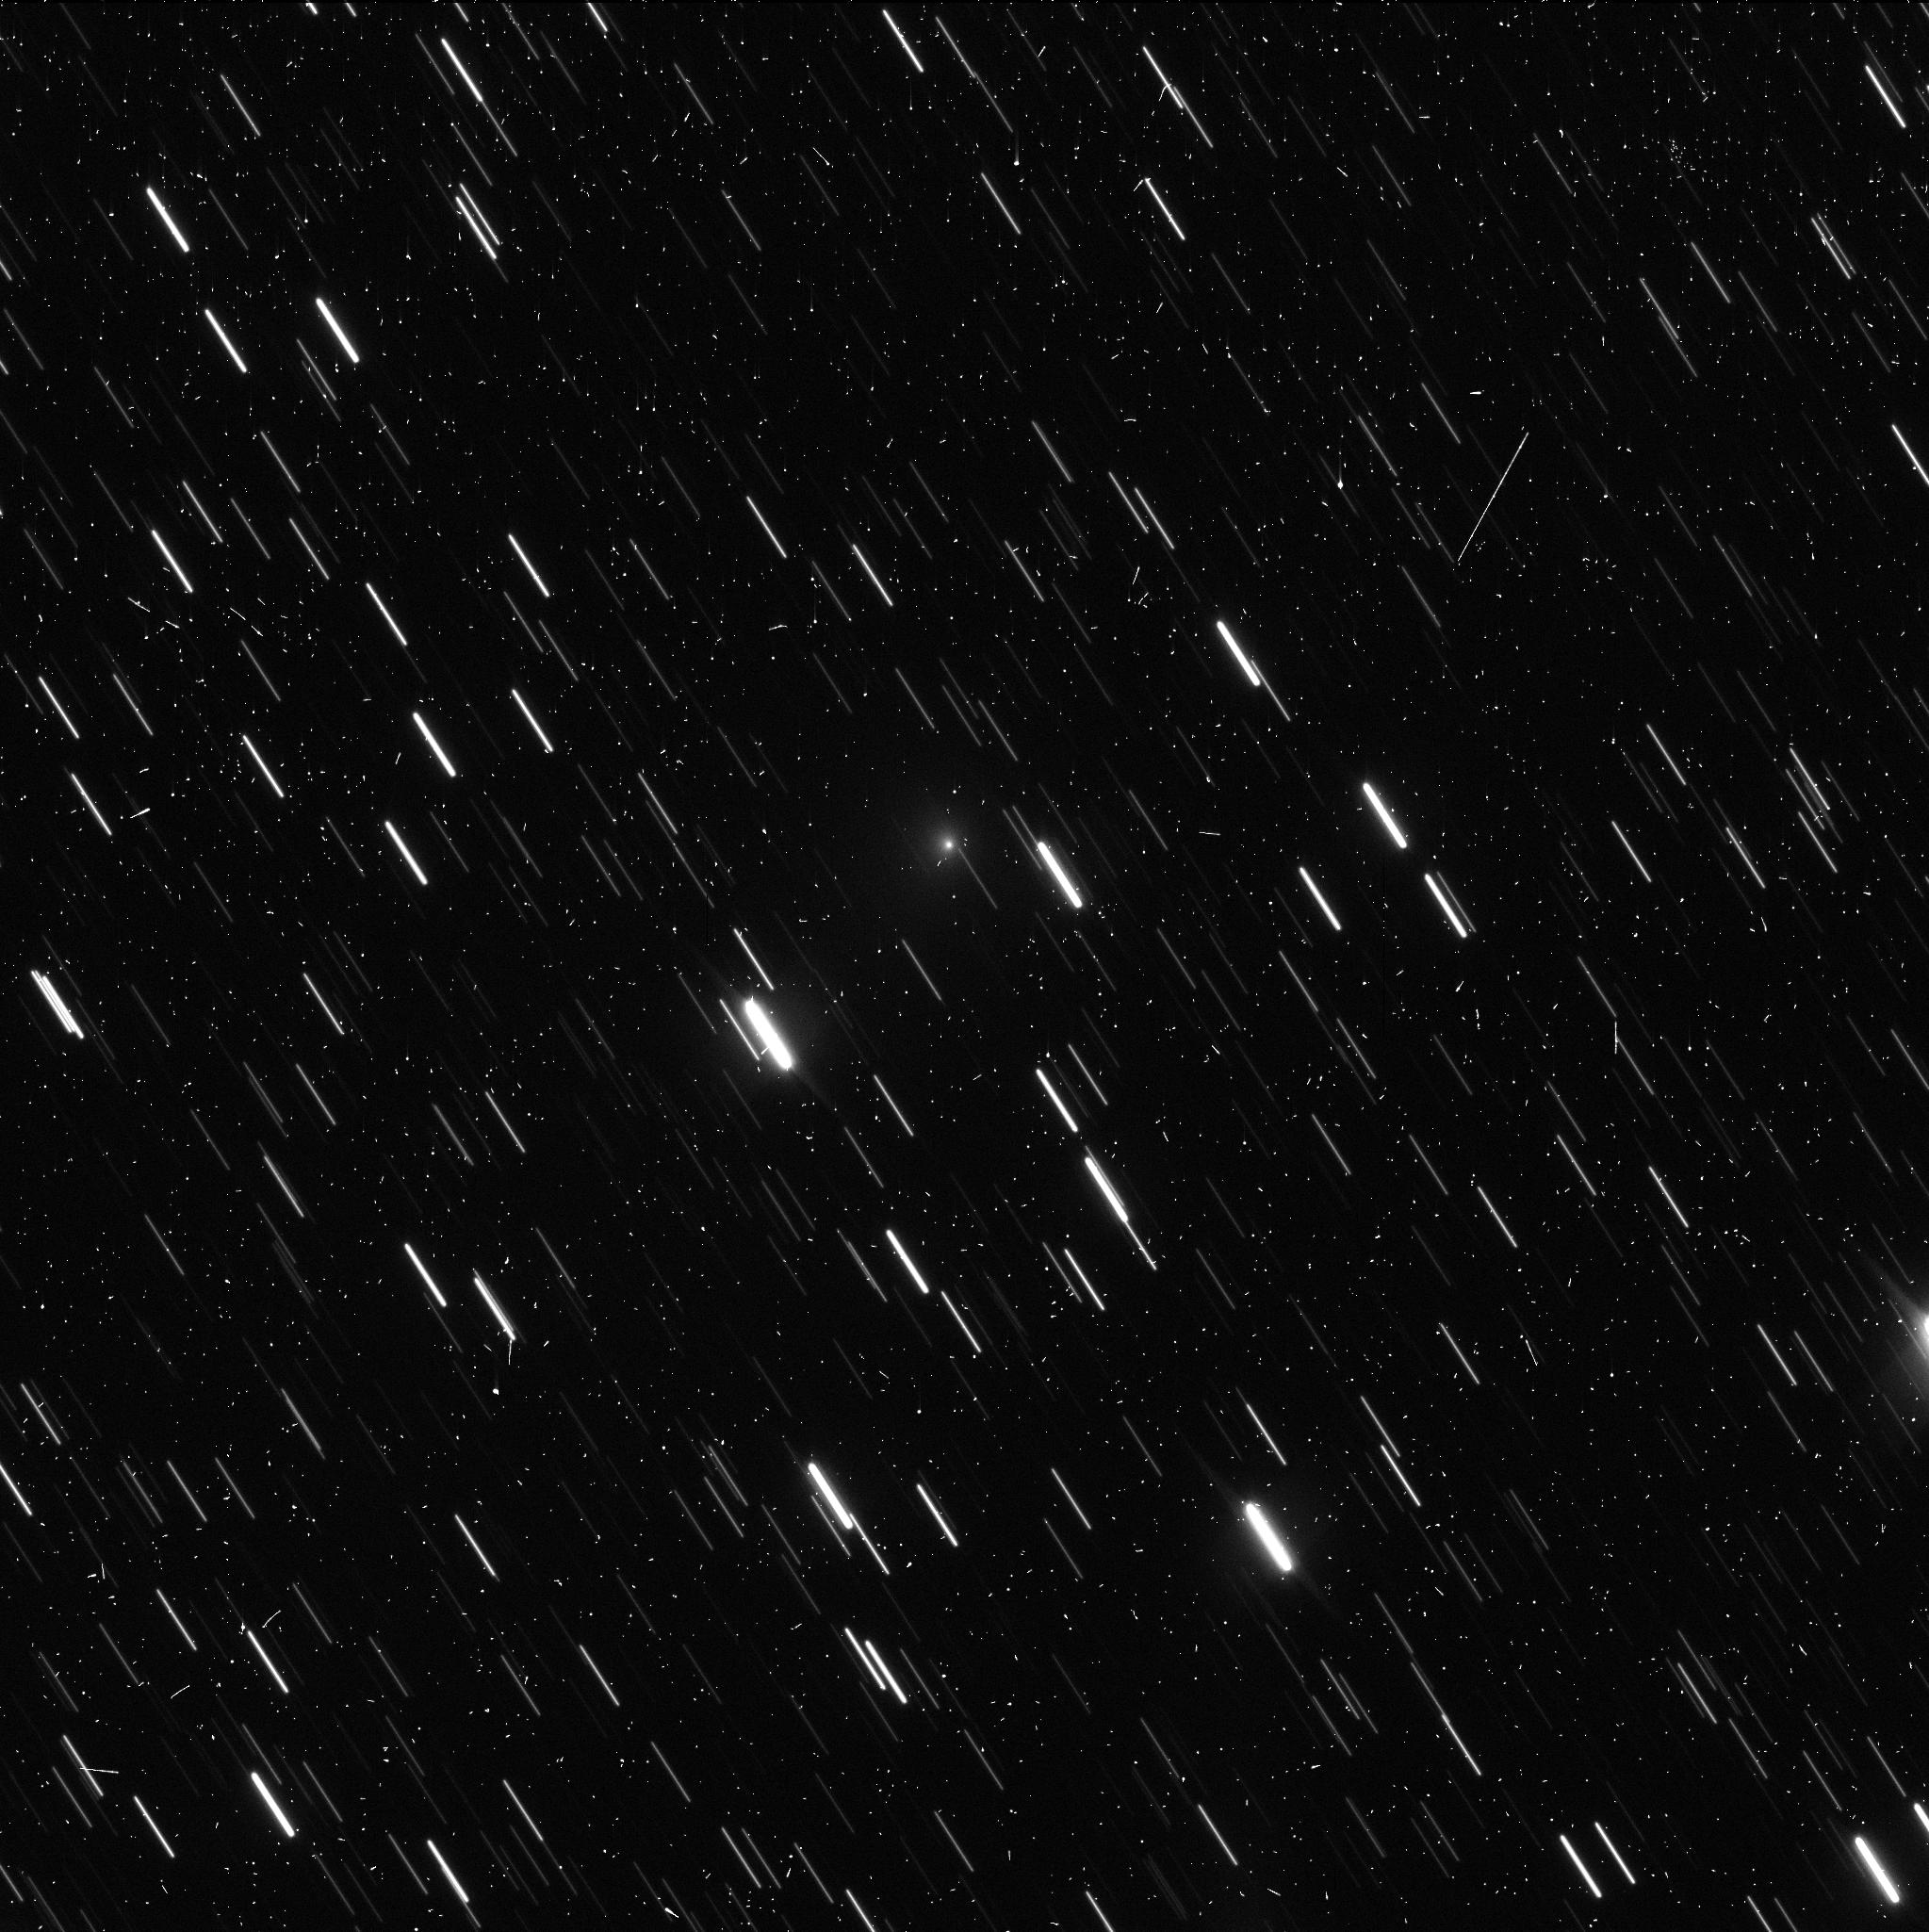
Target: C2019-Q4-V9
Instrument: WFC3/UVIS
Filter: F350LP
Exposure: 4 min
Observation ID: ie7f09bcq

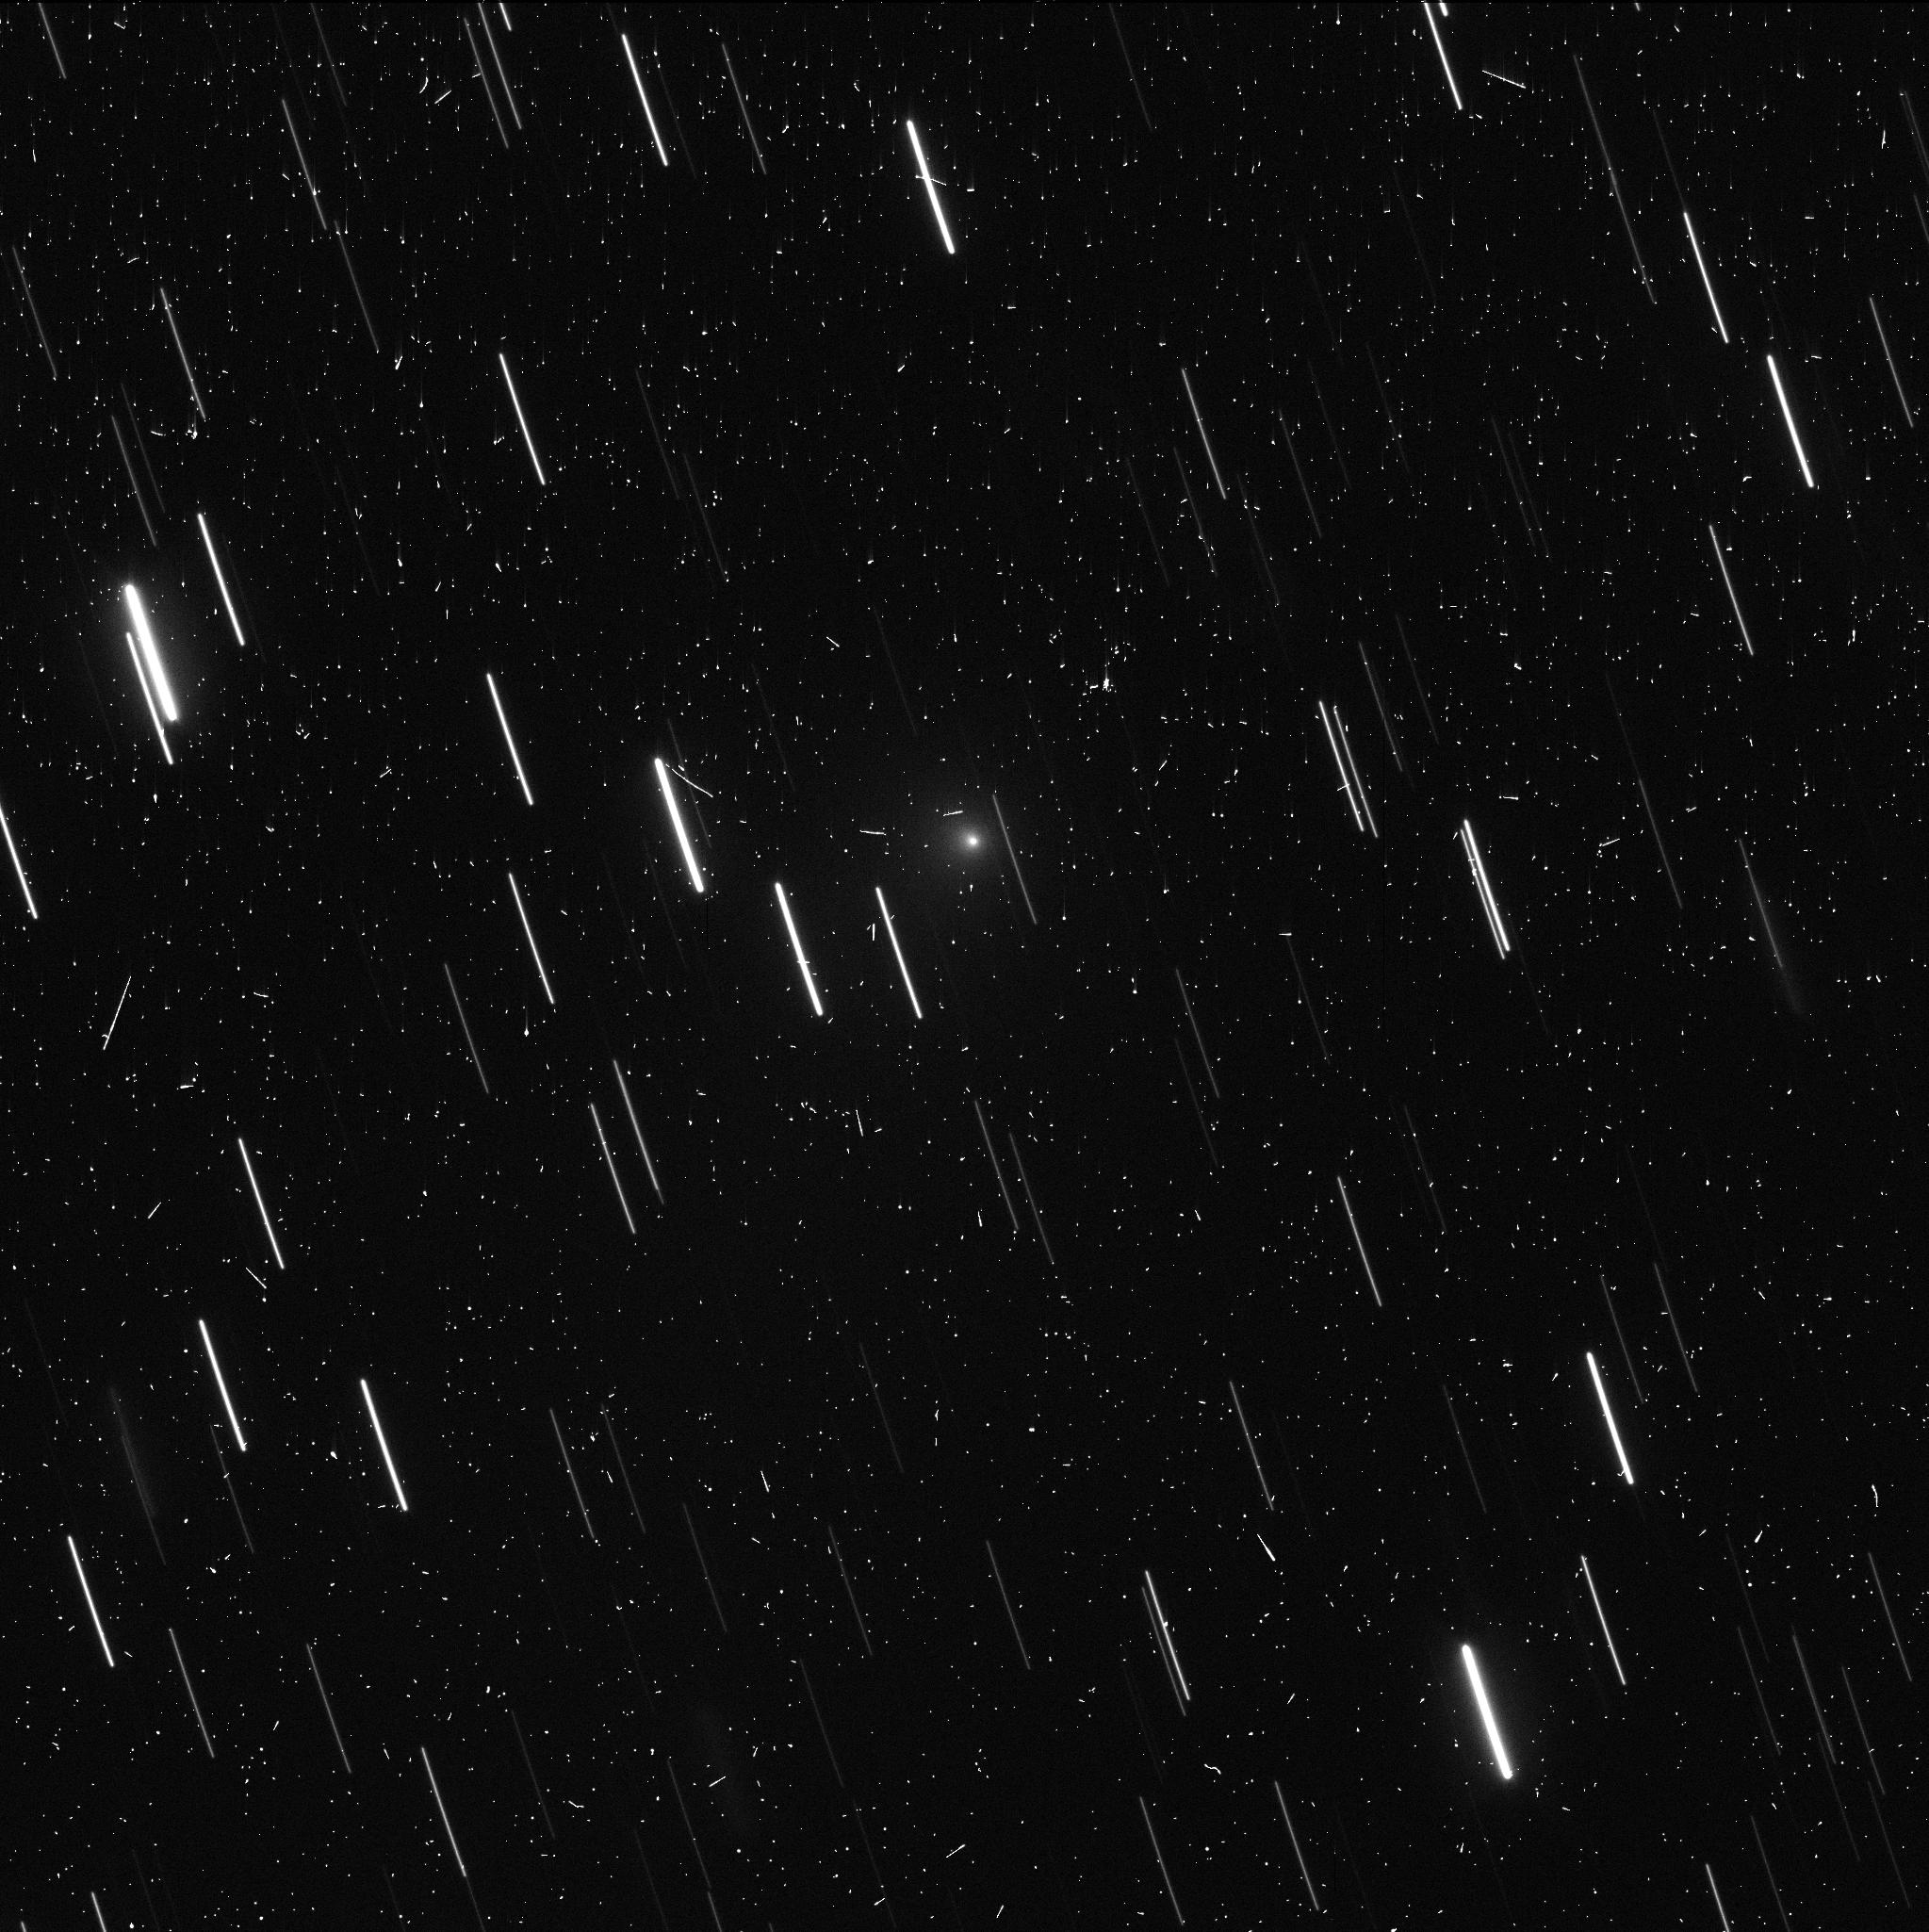
Target: C2019-Q4-V8
Instrument: WFC3/UVIS
Filter: F350LP
Exposure: 4 min
Observation ID: ie7f08o1q

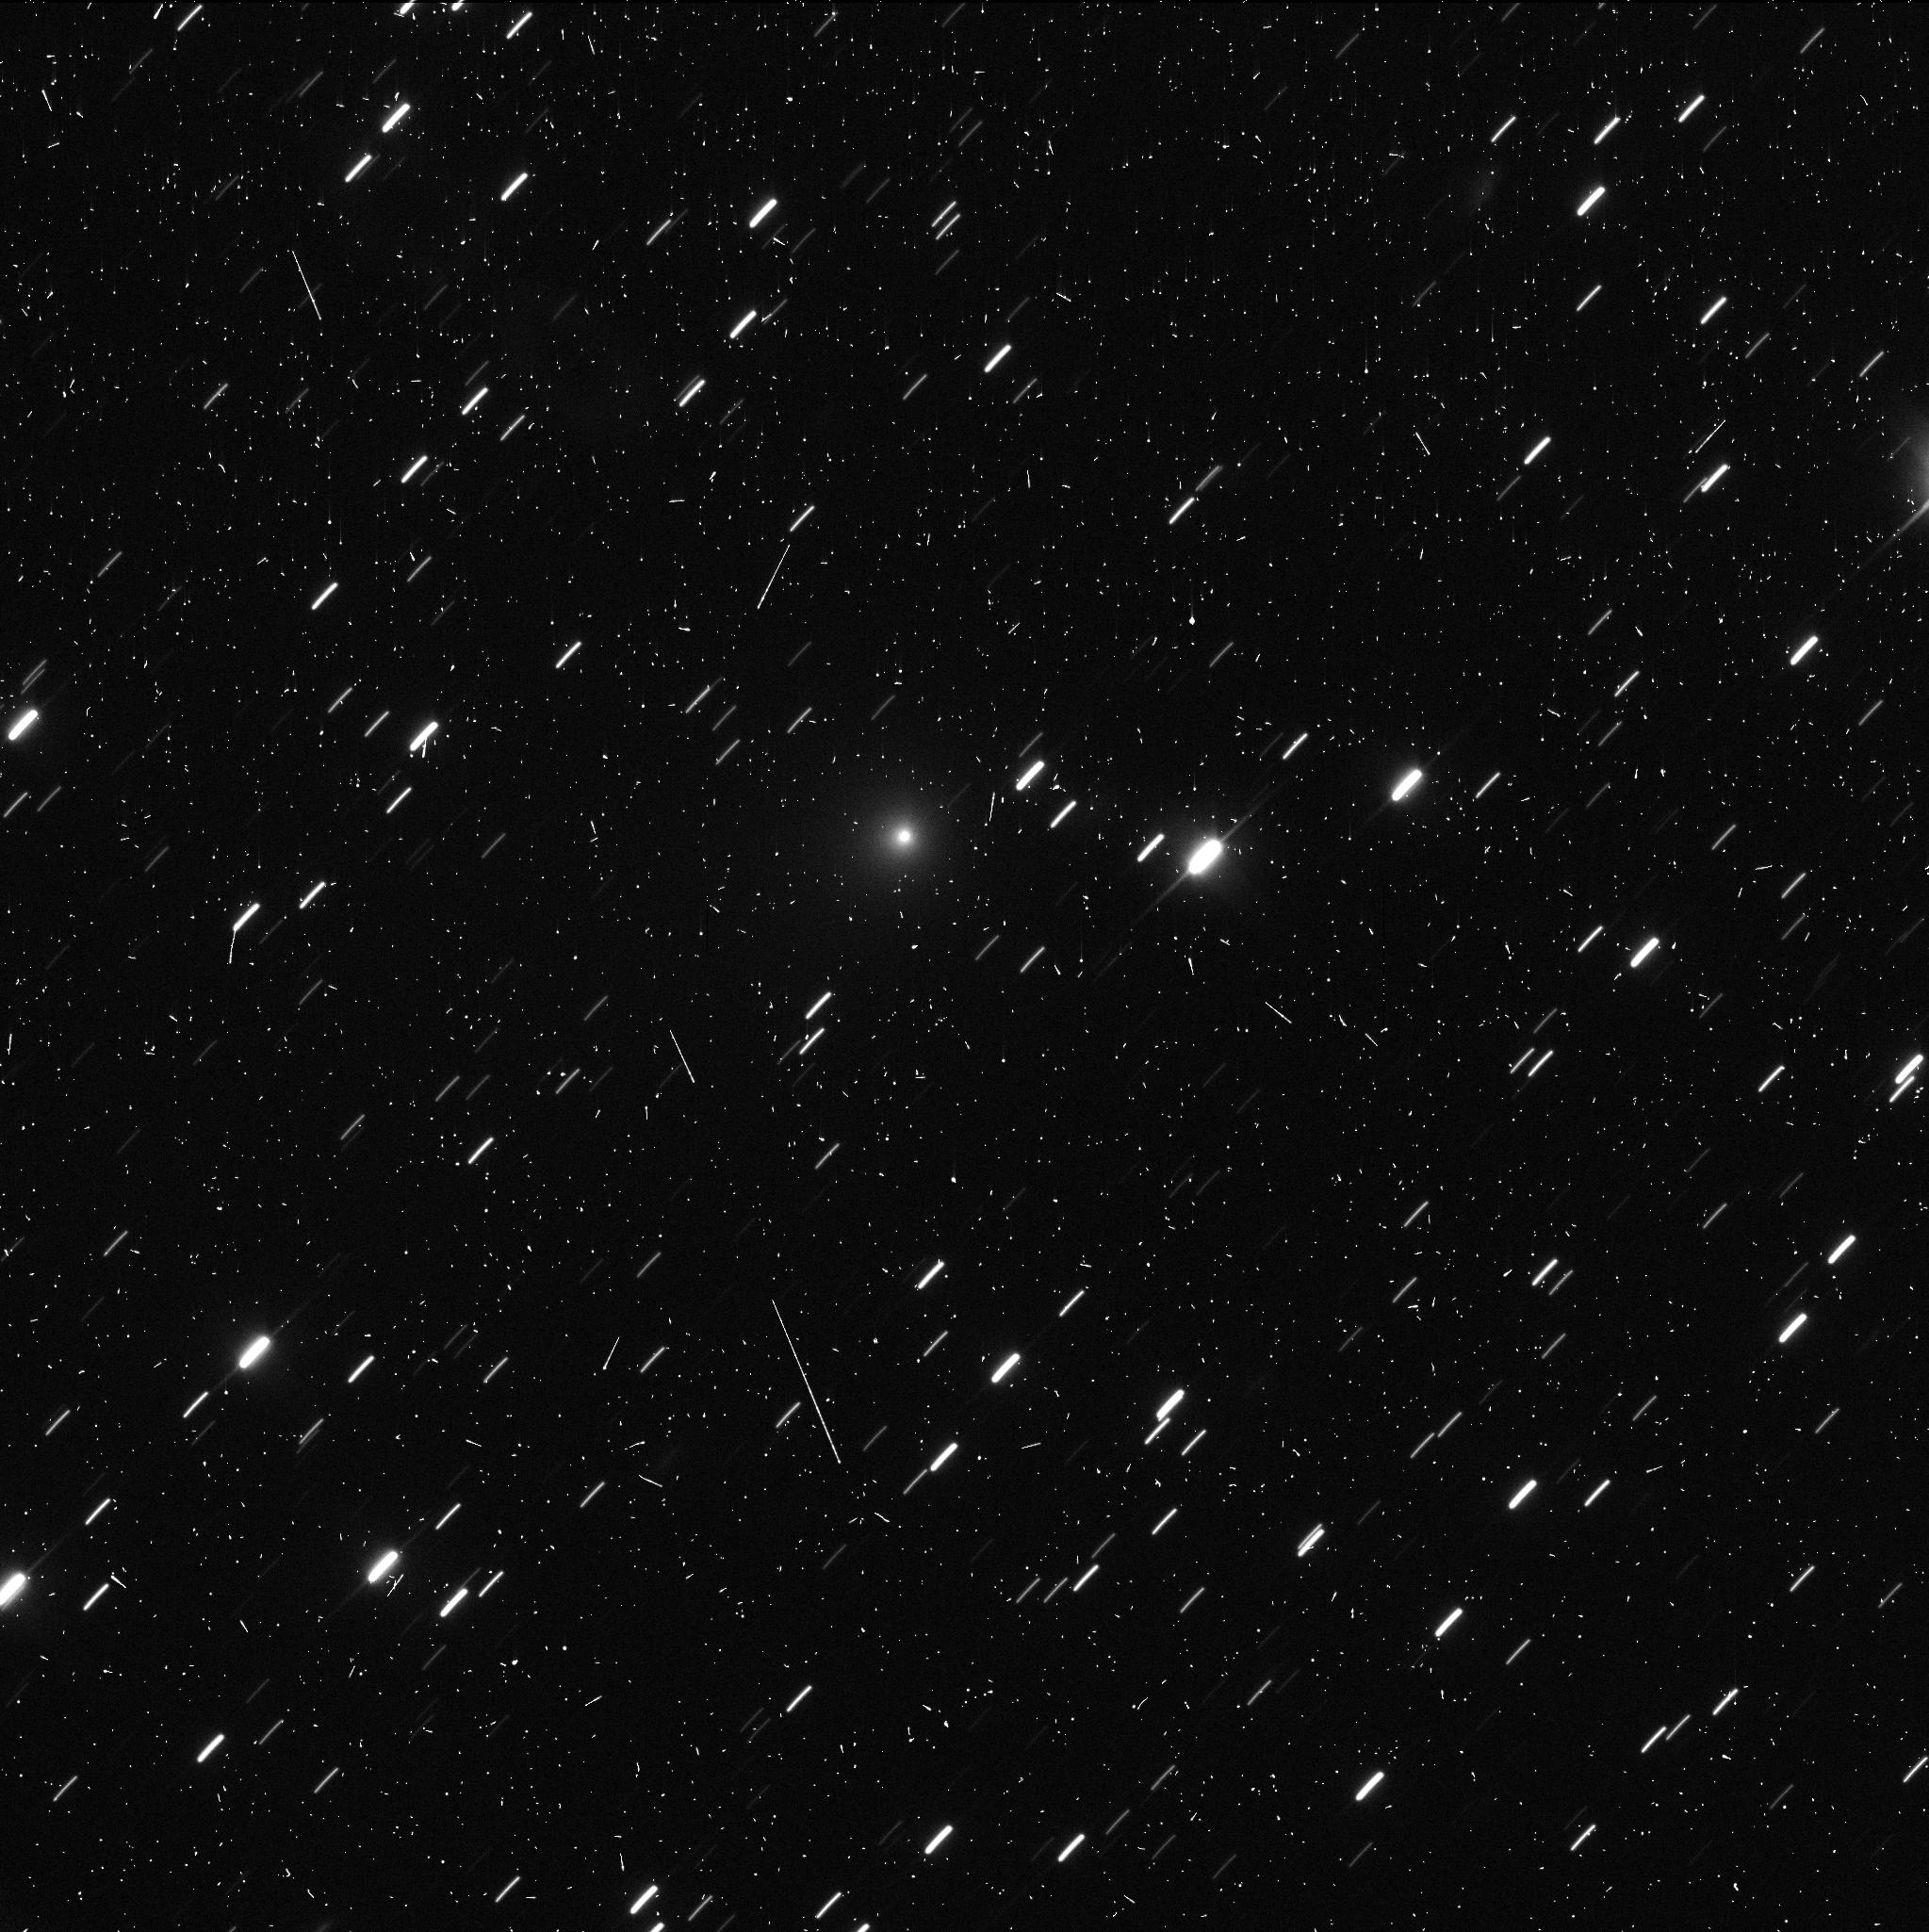
Target: C2019-Q4-V9
Instrument: WFC3/UVIS
Filter: F350LP
Exposure: 4 min
Observation ID: ie7f10duq

Interstellar Comet C/2019 Q4 (Borisov) (PI: Jewitt, David)

C/2019 Q4 (Borisov) is the first interstellar comet and only the second interstellar object ever identified within the solar system. We propose high resolution observations with WFC3 and HST in order to probe the development of this body in the post-perihelion, mid-cycle period ending March 31. In three orbits, we will map the coma and tail from a variety of perspectives in order to constrain the nucleus and dust properties. Observation as the Earth passes through the projected orbit plane (January 29) will provide a model-free estimate of the dust extent perpendicular to the plane, allowing a determination of the normal component of the dust ejection velocity. Additional observations at monthly intervals provide perspectives up to 13 degree above the orbit plane. The high resolution of HST is needed to isolate faint near-nucleus structures (jets, fans), to search for fragments of the type which accompany the appearance of many long-period (solar system) comets, and to photometrically separate the nucleus itself from the background coma. The proposed observations complement GO/DD 16009 by extending the temporal coverage of the evolution of this unique object and taking advantage of new perspectives. The comet is expected to soon become invisible as it moves rapidly away from perihelion: Q4 will pass Jupiter's distance in July 2020 and Saturn's seven months later.